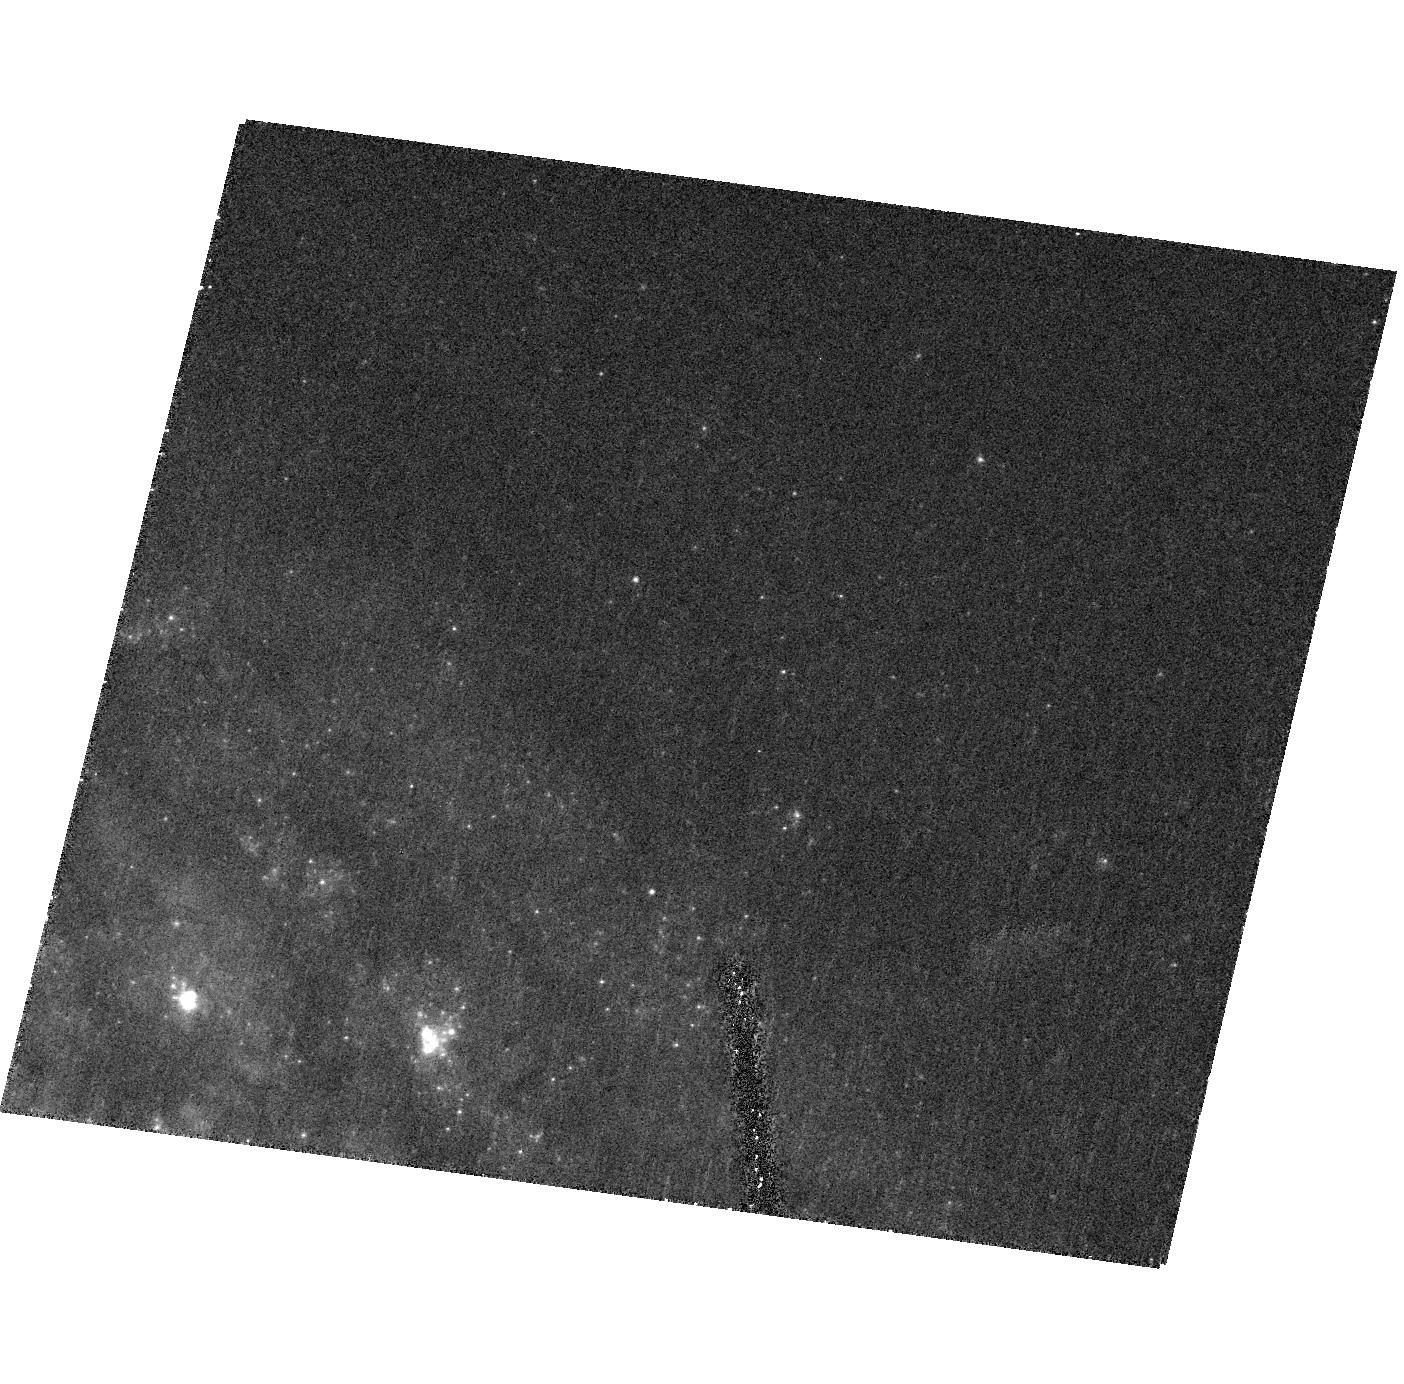
Target: SN-2001EL
Instrument: ACS/HRC
Filter: F435W
Exposure: 20 min
Observation ID: hst_10883_16_acs_hrc_f435w_j9od16

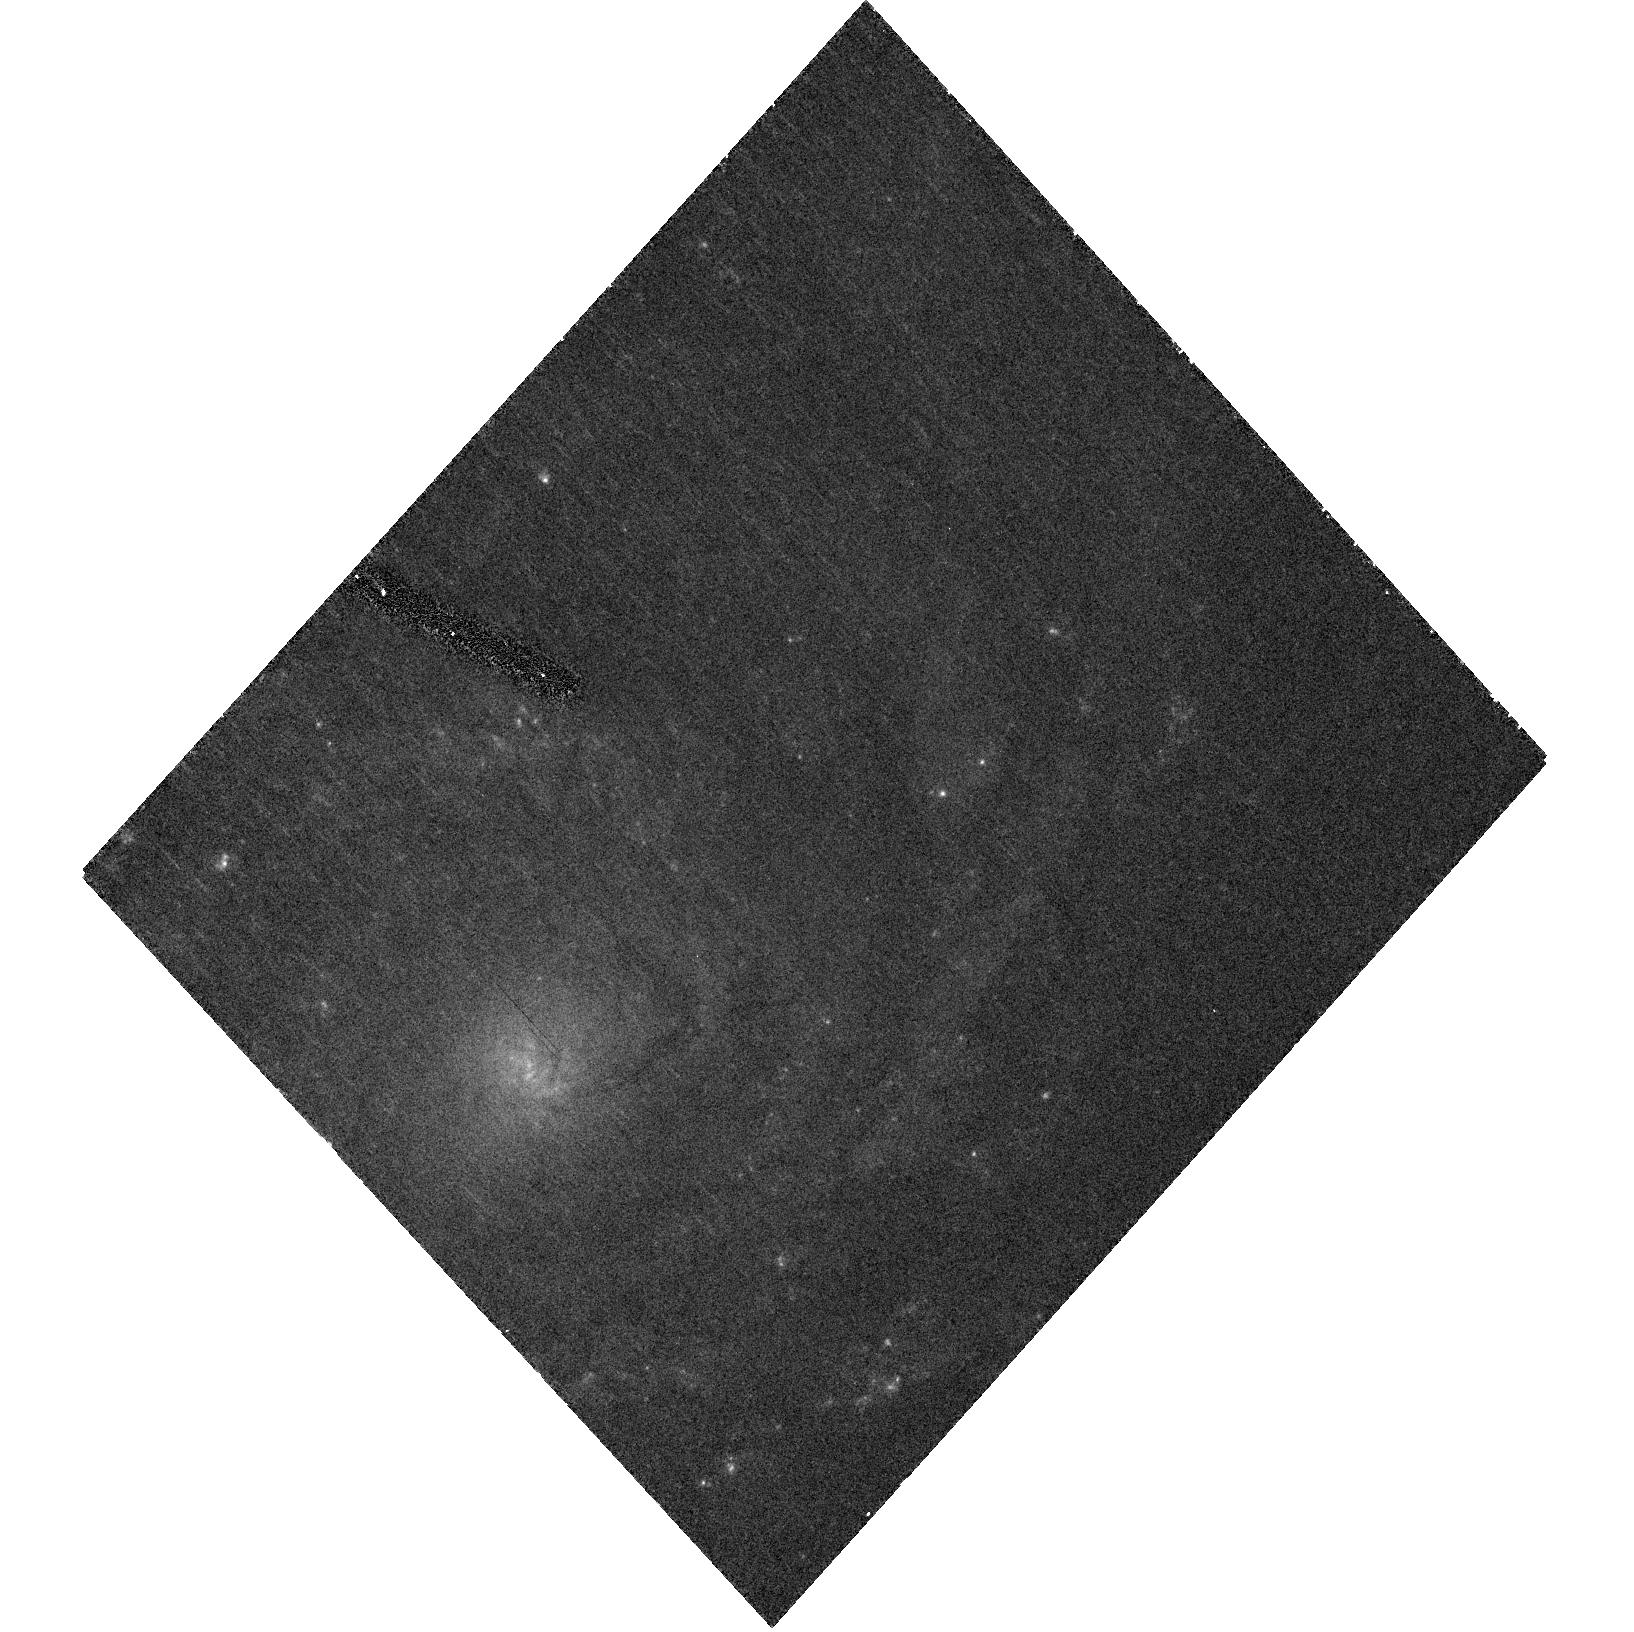
Target: SN-2002HW
Instrument: ACS/HRC
Filter: F435W
Exposure: 20 min
Observation ID: hst_10883_21_acs_hrc_f435w_j9od21

Light Echoes for Type Ia Supernovae (PI: Wang, Lifan)

We propose a SNAPshot survey of light echoes from highly extinct SNIa. The major science goal is to determine whether the dust causing the reddening of SNIa is of circumstellar origin or interstellar origin. We plan to observe about 25 SNIa. These observations are relevant for the studies of SNIa progenitor systems and for extinction corrections for supernova cosmology.